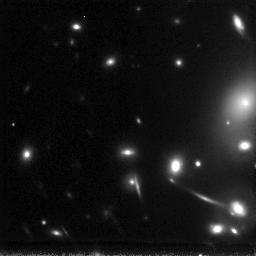
Target: ABELL2218-GAL-163553+661244
Instrument: NICMOS/NIC3
Filter: F160W
Exposure: 6.2 h
Observation ID: n6lq03010

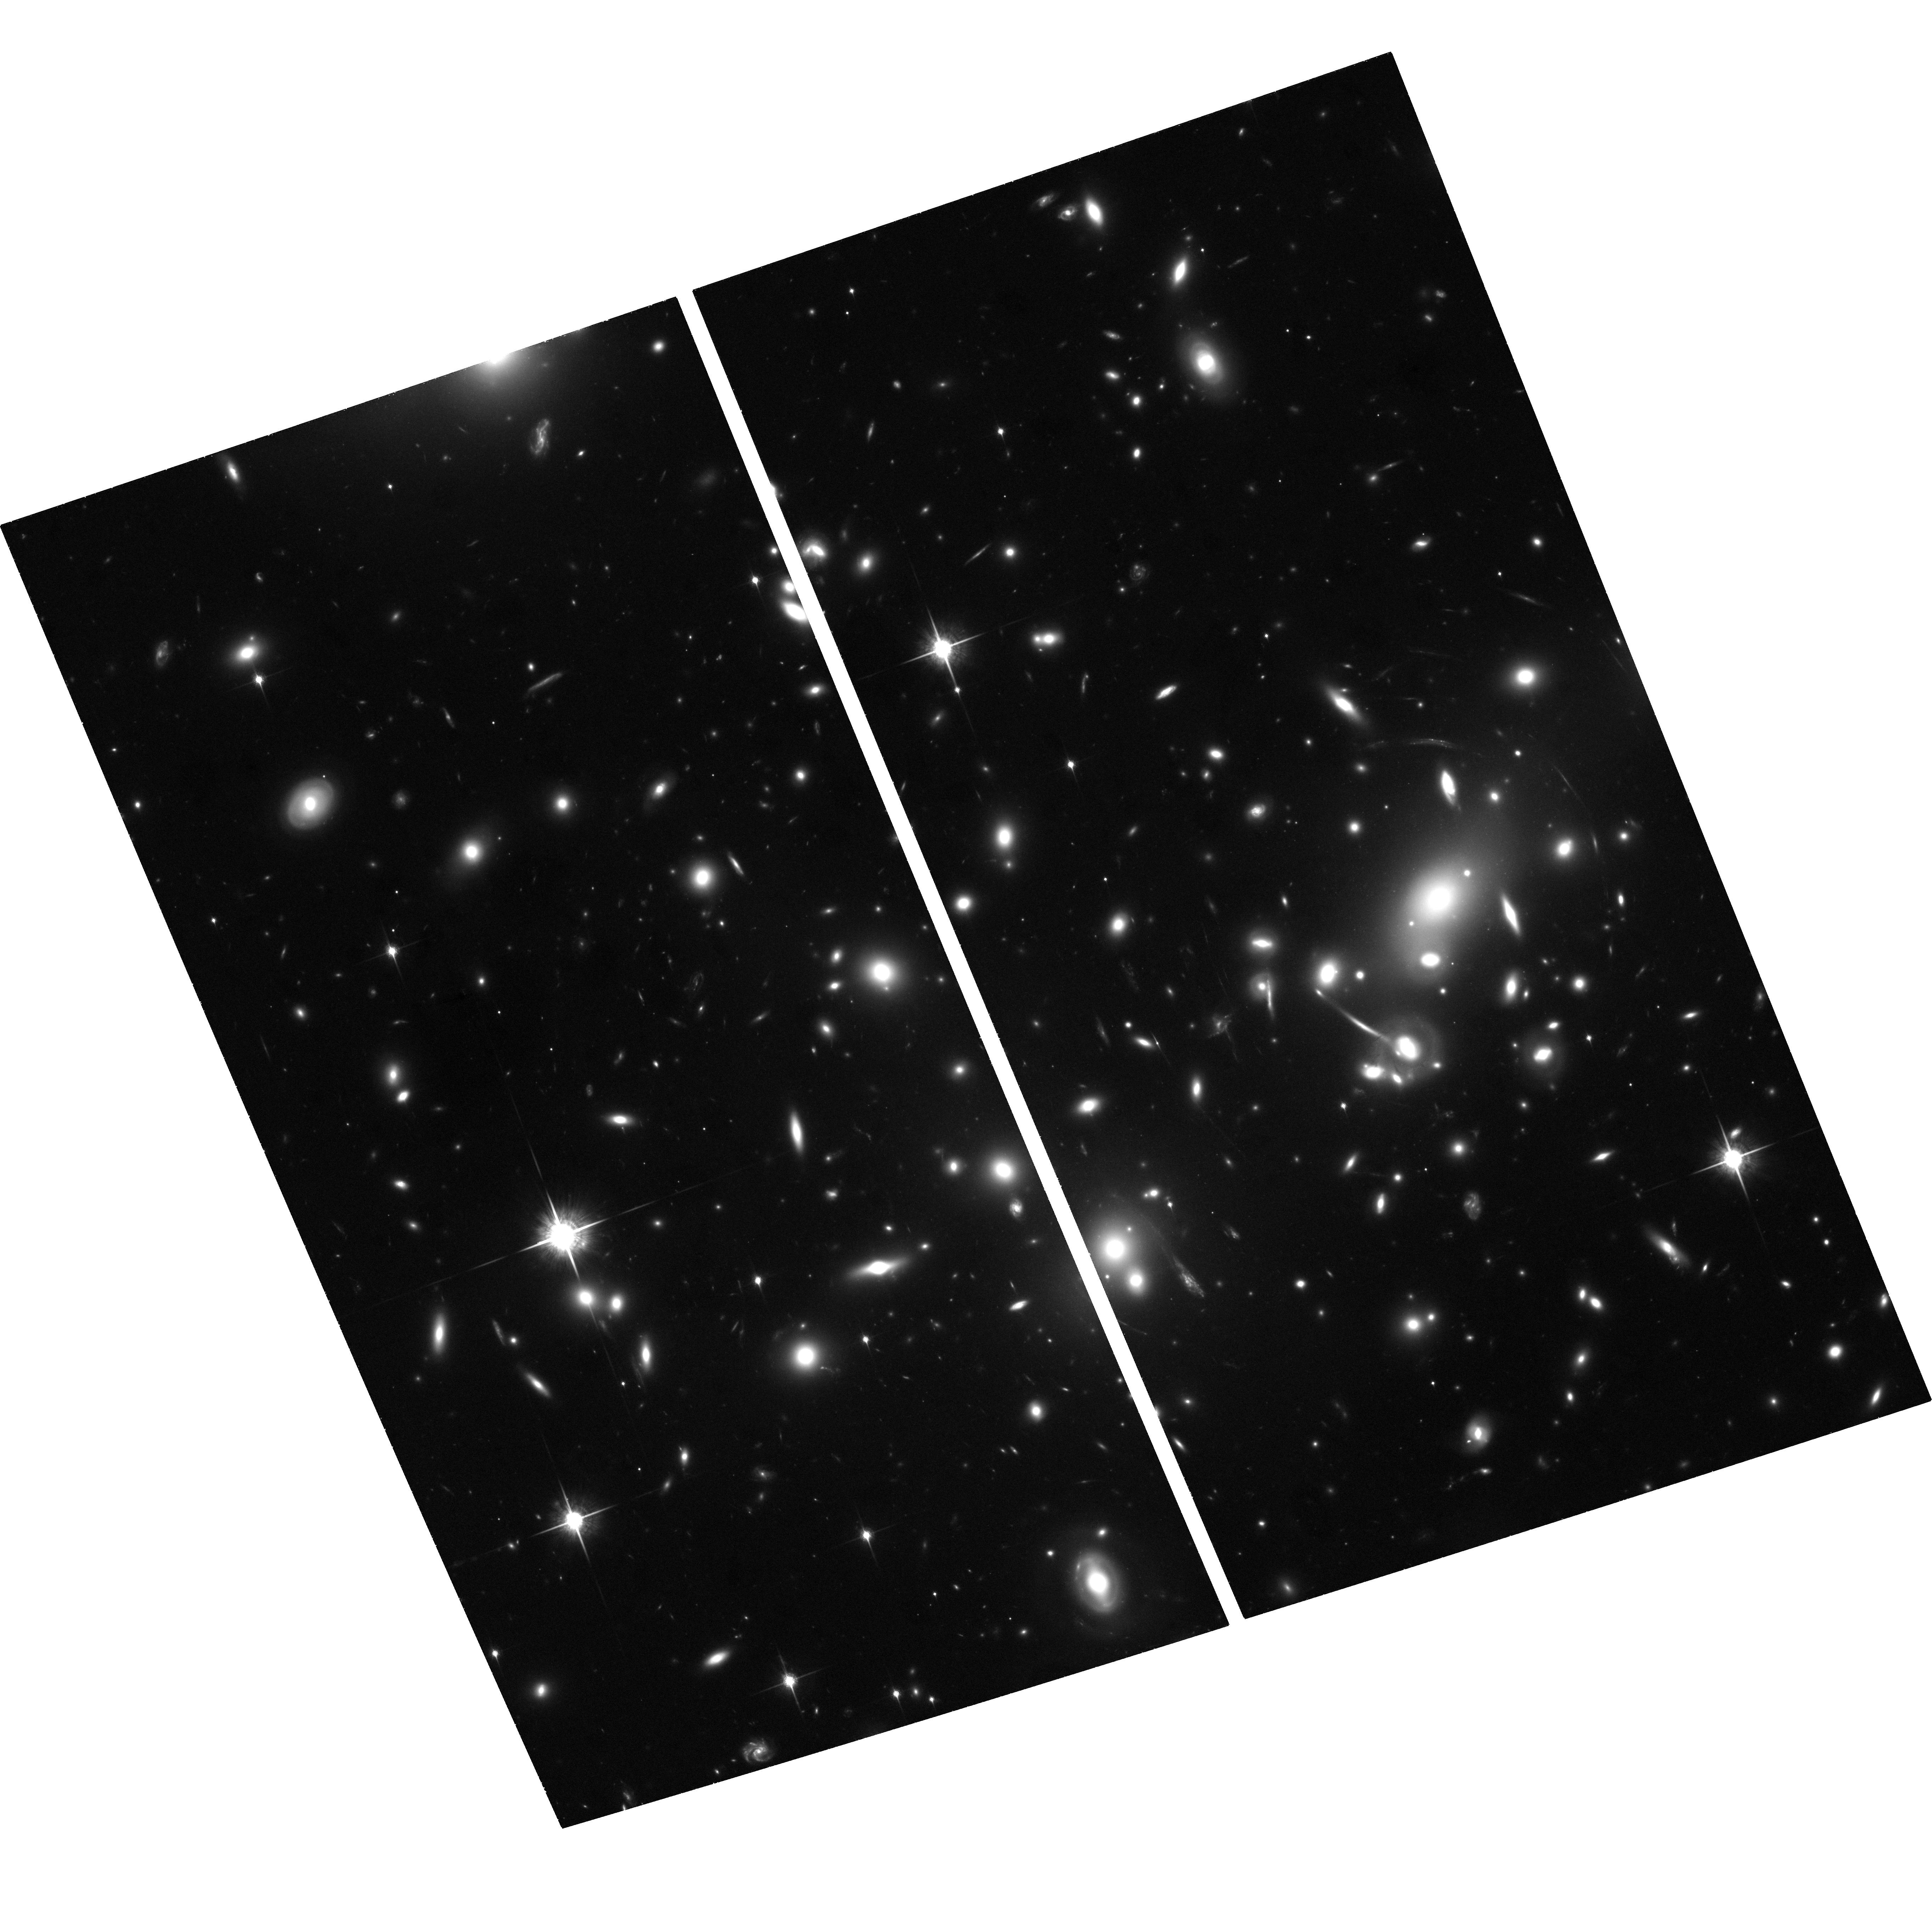
Target: ABELL2218-GAL-163552+661249
Instrument: ACS/WFC
Filter: F850LP
Exposure: 3.1 h
Observation ID: hst_9452_01_acs_wfc_f850lp_j6lq01

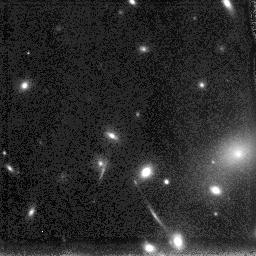
Target: ABELL2218-GAL-163553+661244
Instrument: NICMOS/NIC3
Filter: F110W
Exposure: 6.2 h
Observation ID: n6lq02010

Characterizing the Star Formation History of a Highly Magnified z=5.6 Lyman Alpha Source (PI: Ellis, Richard S.)

We have located a remarkably faint pair of compact images arising from a z=5.6 Lyman Alpha emitting source, magnified 33-fold by the lensing foreground cluster Abell 2218. Keck spectra verify the lensing hypothesis but fail to locate any UV stellar continuum to interesting limits, suggesting the object is a 10^6 M_sun source viewed close to its epoch of formation. We argue the source could be representative of an abundant population of low mass systems forming their first stars at z>5, this example becoming visible only by virtue of the strong gravitational magnification. We seek HST imaging to provide much tighter constraints on the nature and distribution of starlight in this intriguing source. ACS will be used to investigate the spatial extent of UV continuum light on <100 pc scales also providing the equivalent width of the Lyman Alpha emission. NIC will be used to measure the slope of the rest- frame continuum in order to break age and mass degeneracies caused by the unknown amount of dust extinction. HST uniquely provides the resolution and sensitivity to gather detailed information on a remarkable source which may be representative of a population seen in future surveys with NGST.